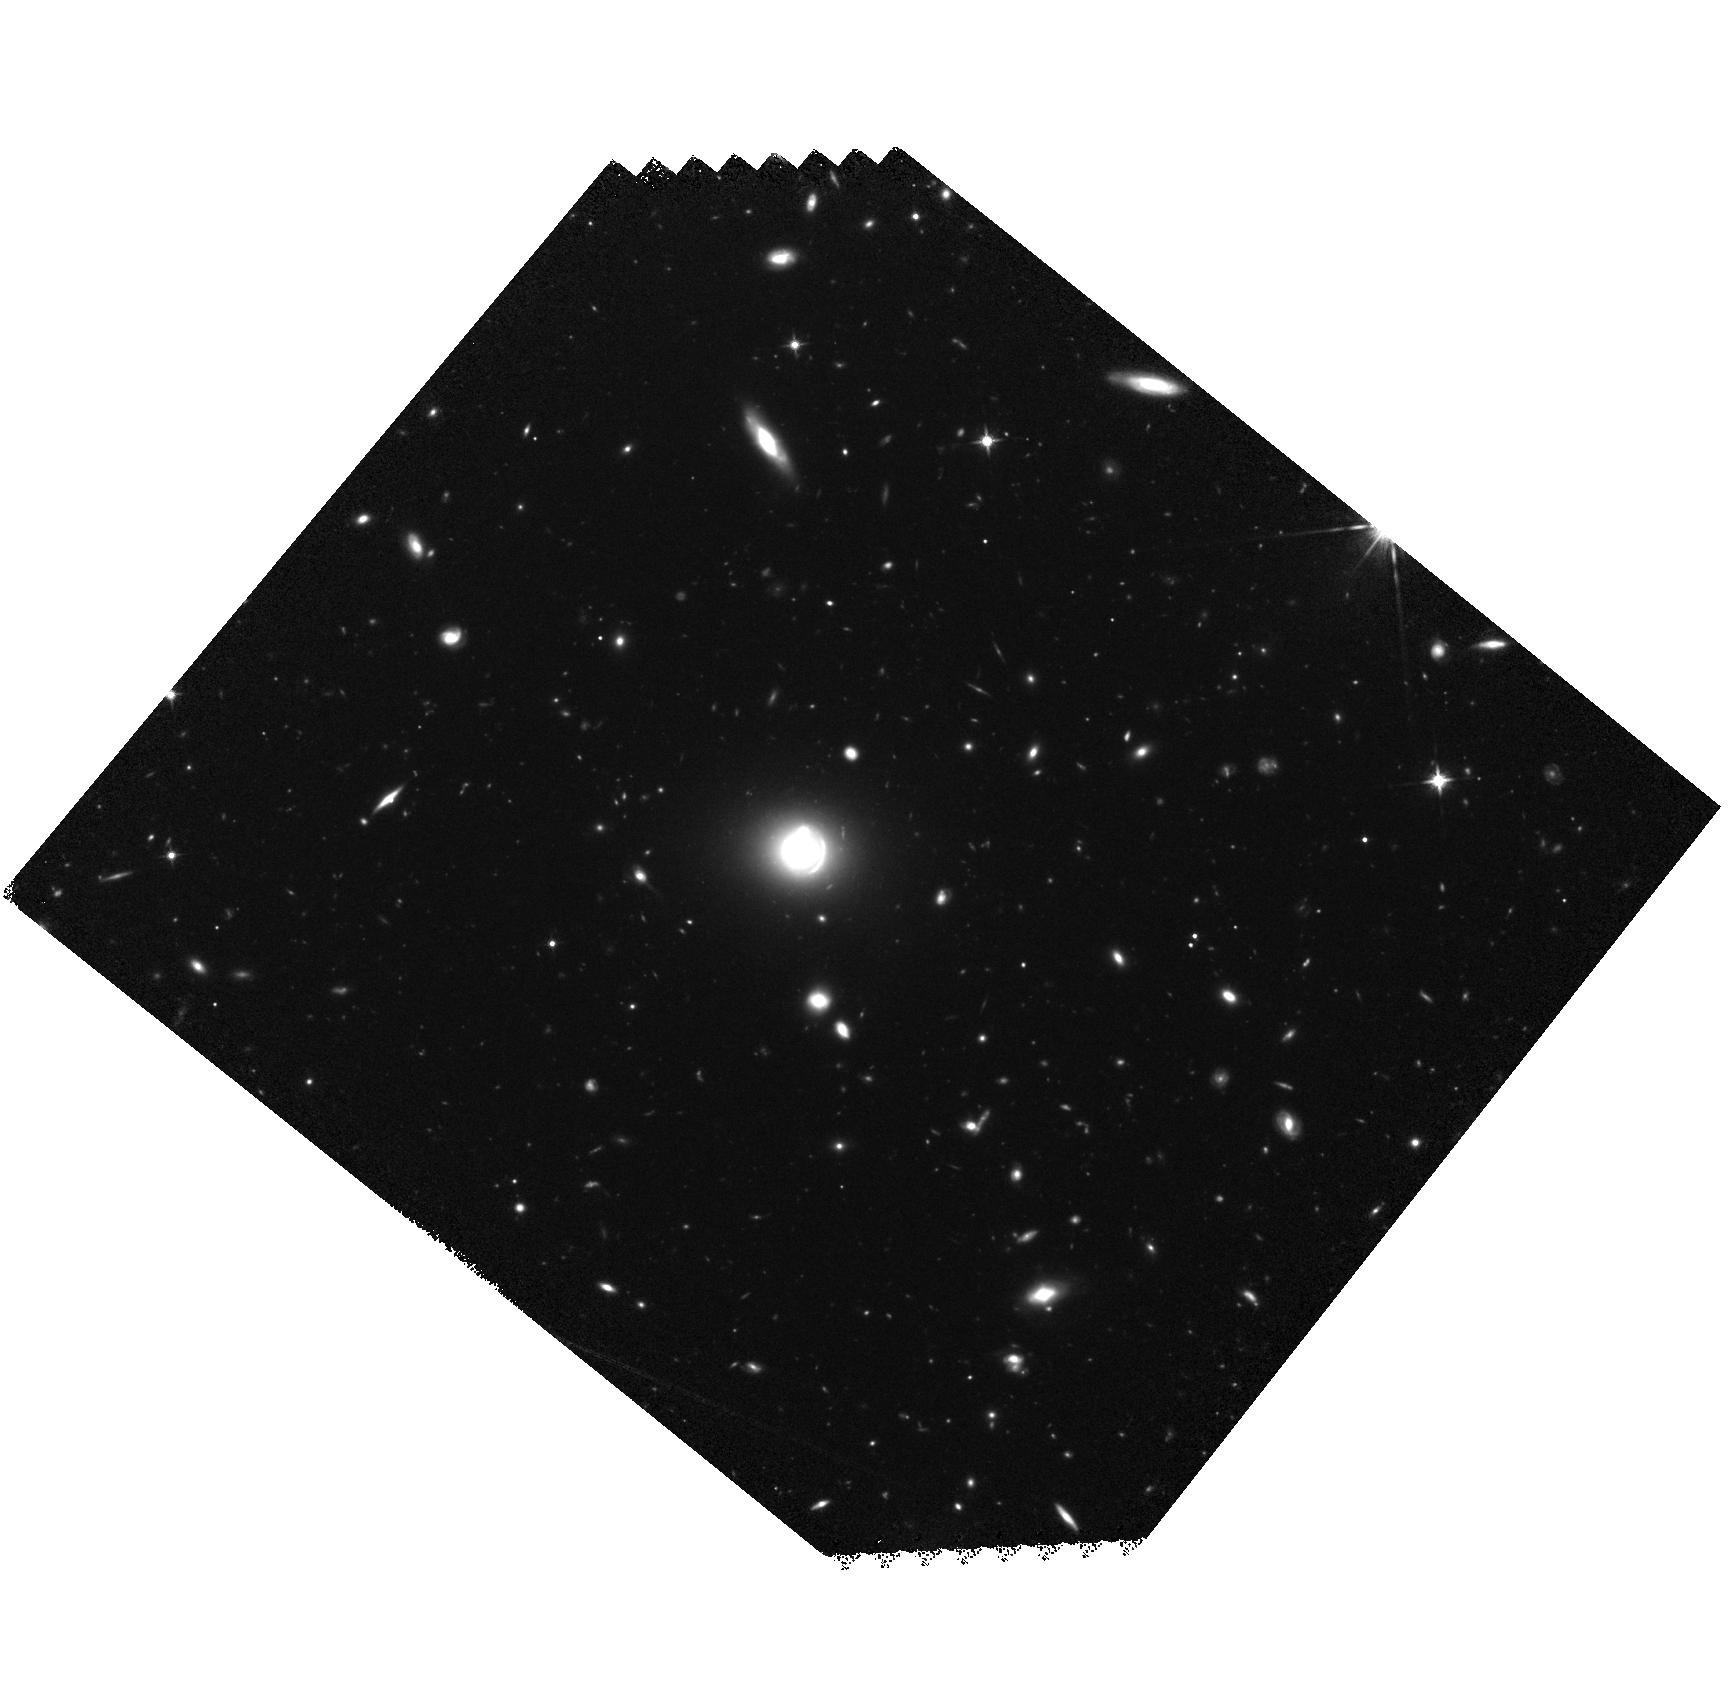
Target: HERS1
Instrument: WFC3/IR
Filter: F125W
Exposure: 1.5 h
Observation ID: hst_15475_01_wfc3_ir_f125w_idt201

Constraining the Stellar Mass and Mode of Star-formation in an Extremely Starbursting Lensed Sub-millimeter Galaxy During Peak Epoch of Star-formation (PI: Nayyeri, Hooshang)

We propose to use the HST/WFC3 near-IR imaging to study the physical properties of an extremely star-forming sub-millimeter galaxy (SMG) at z=2.553 identified from wide area Herschel observations with very high resolution follow-up data from sub-millimeter array, ALMA and Spitzer. The SMG is identified as one of the most IR-luminous galaxies during the peak epoch of star-formation at the very bright end of the luminosity function. The requested WFC3 blue filter observations is essential in constructing the SED and is aimed at constraining the stellar mass of the system decreasing the uncertainties by more than 0.5 dex according to our simulations. This is necessary to robustly measure the gas mass fractions and star-formation efficiency when combined with our high resolution SMA and ALMA observations. The WFC3 data is also crucial in building a robust lens model and detecting sub-structures in the near infrared where our Keck observation at longer wavelengths show a large blending contamination between foreground lensing galaxies and the background SMG. The gravitational lensing magnification (~10 based on current model) makes HERS1 as one of the few dust attenuated optically faint systems at high-z that could be studied with HST using modest telescope time. We will finally compare our measurements of the stellar mass and assembly to hydrodynamic simulations of SMGs and to our mm and radio observations of dust and molecular gas to shed light on underlying physical processes responsible for gas accretion and star-formation at the very bright end of the IR luminosity function at z~2.5.